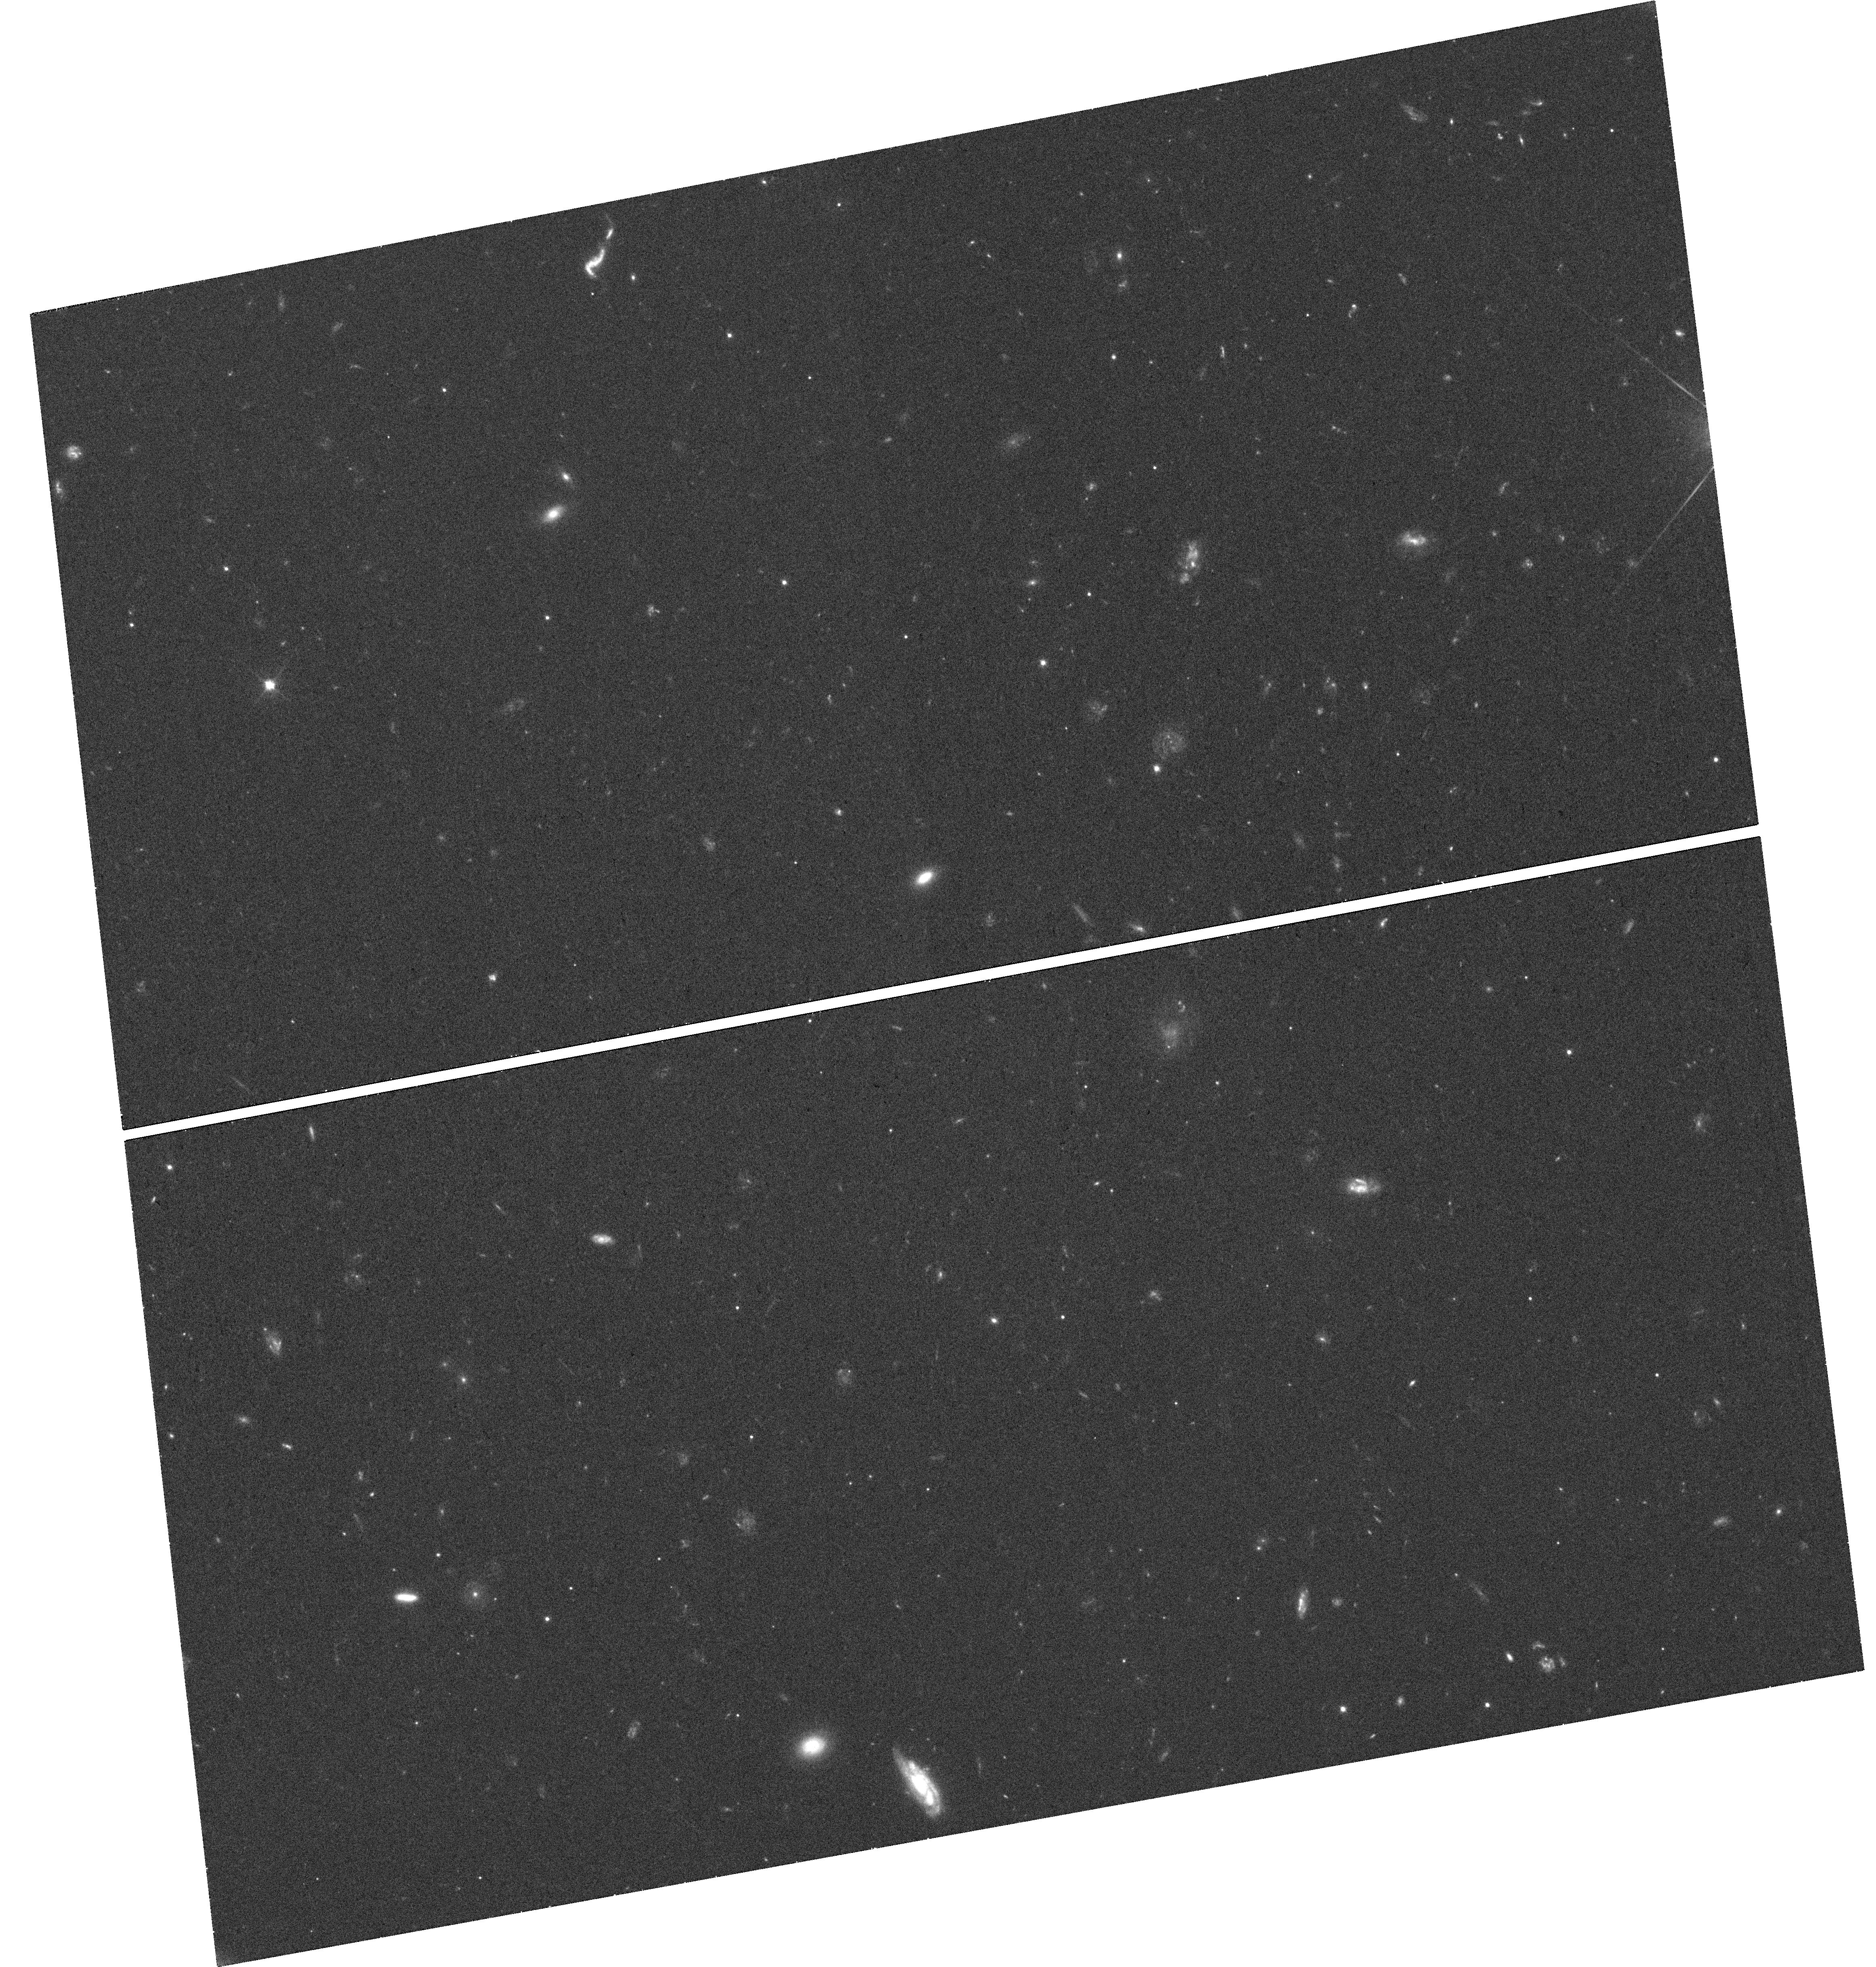
Target: J150052+015452. Instrument: WFC3/UVIS. Filter: F606W. Exposure: 25 min. Observation ID: hst_14905_01_wfc3_uvis_f606w_idee01

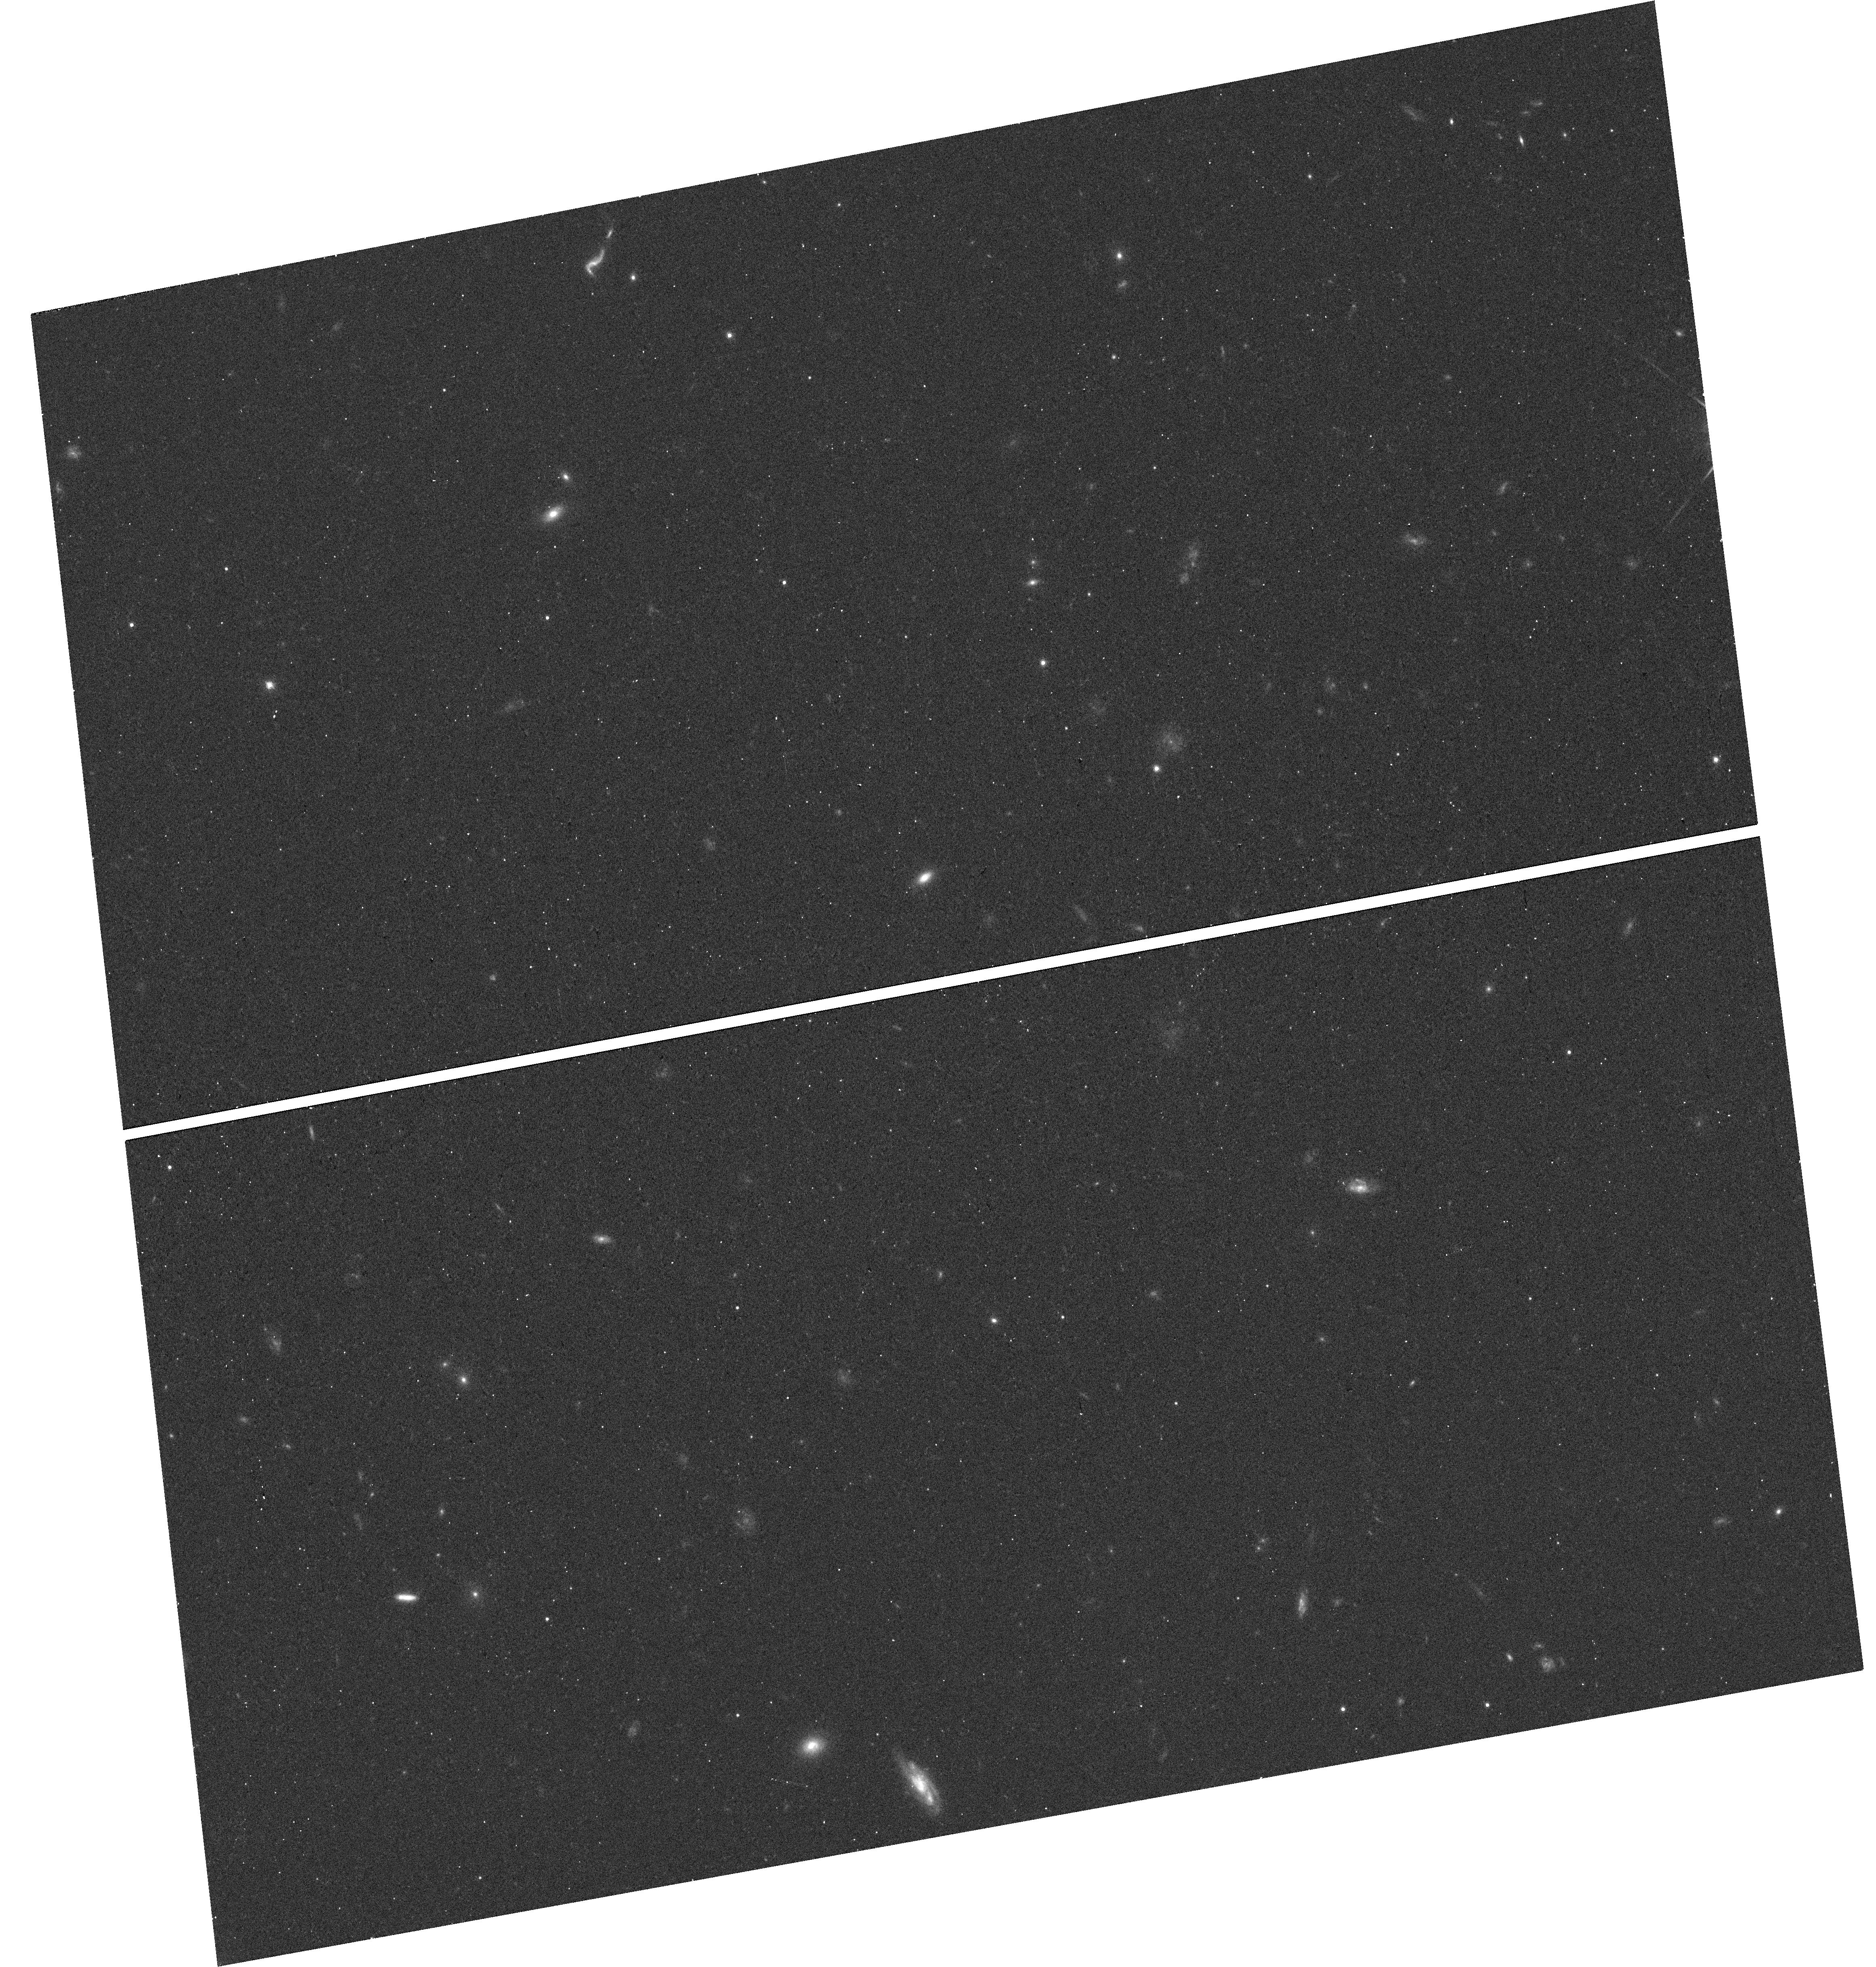
Target: J150052+015452. Instrument: WFC3/UVIS. Filter: F814W. Exposure: 12 min. Observation ID: hst_14905_01_wfc3_uvis_f814w_idee01

Understanding the Super-Eddington phase in a Decade-long Tidal Disruption Event (PI: Lin, Dacheng)

We have discovered a decade-long X-ray tidal disruption candidate, which recent observations suggest to be still in the super-Eddington accretion phase but with sporadic dramatic spectral softening. We request three XMM-Newton monitorings in AO16 on this target, which is unique for study of the super-Eddington accretion onto supermassive black holes. The goals are to confirm its still being in the super-Eddington accretion phase and to measure the spectral softening occurrence rate, allowing us to determine whether the spectral softening is due to transient high-speed warm absorbers or state transition. We also request an HST orbit to help confirm the nuclear origin of the event and study its environment.